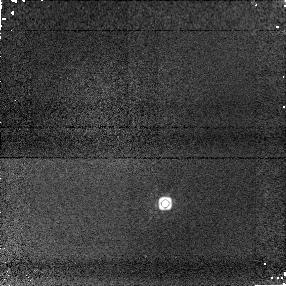
Target: 2M0518-28. Instrument: NICMOS/NIC1. Filter: F160W. Exposure: 3 min. Observation ID: n8zc01040

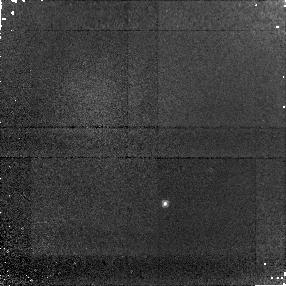
Target: 2M0518-28. Instrument: NICMOS/NIC1. Filter: F090M. Exposure: 16 min. Observation ID: n8zc01010

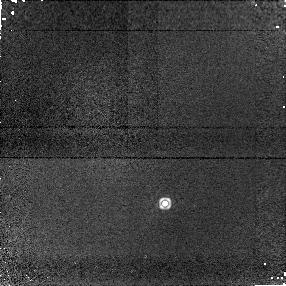
Target: 2M0518-28. Instrument: NICMOS/NIC1. Filter: F145M. Exposure: 5 min. Observation ID: n8zc01030

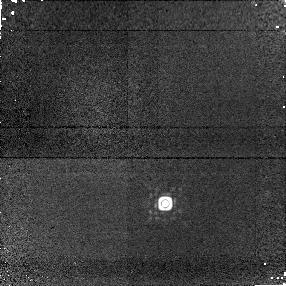
Target: 2M0518-28. Instrument: NICMOS/NIC1. Filter: F170M. Exposure: 7 min. Observation ID: n8zc01050

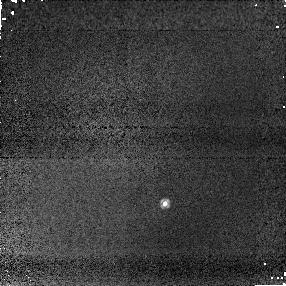
Target: 2M0518-28. Instrument: NICMOS/NIC1. Filter: F110W. Exposure: 1 min. Observation ID: n8zc01020

Resolving a Binary System that Straddles the L/T Transition (PI: Cruz, Kelle L.)

We propose to make the first unequivocal resolved observation of a brown dwarf binary system comprised of an L dwarf and a T dwarf. The proposed observations will confirm the binarity of the system, measure the physical separation of the two components, provide a robust spectral type estimate for the T dwarf secondary, and enable the mass ratio of the system to be determined. As a late-L/mid-T binary, the components straddle the poorly understood "L/T transition" where a brightening of T dwarfs at J-band is observed compared to the comparatively warmer L dwarfs. In addition to testing theories for this brightening, these data will put strong constraints on substellar evolution and formation models.